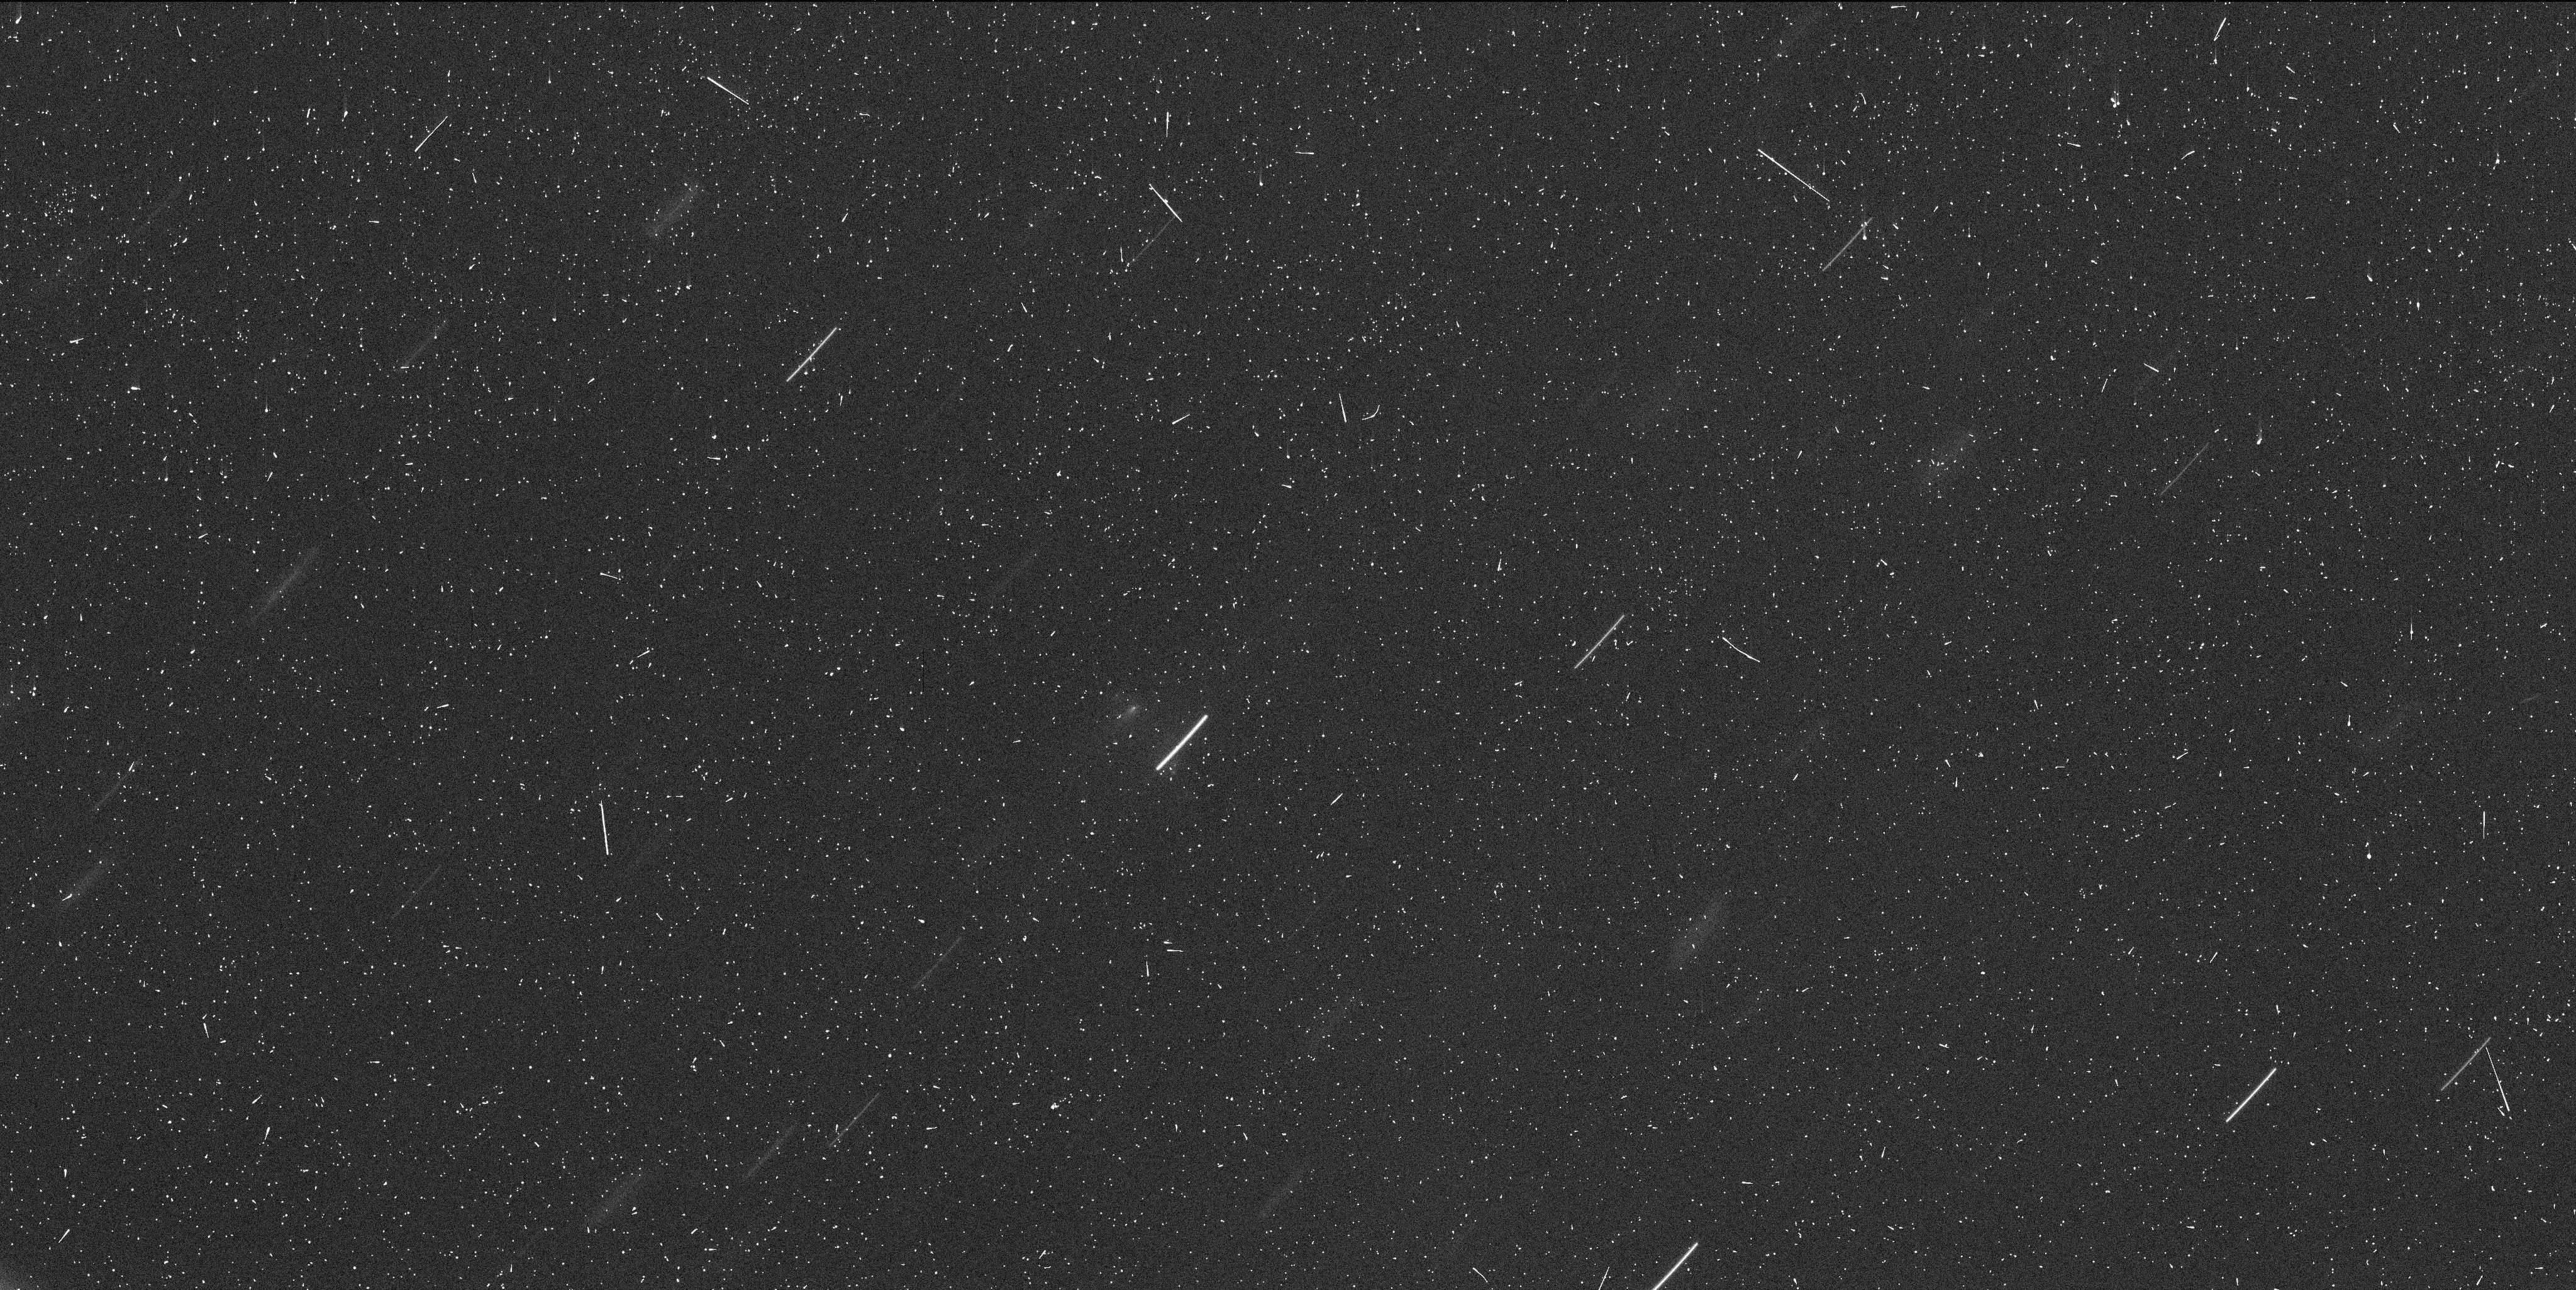
Target: P2013R3-EPOCH5. Instrument: WFC3/UVIS. Filter: F350LP. Exposure: 6 min. Observation ID: icgi05tmq

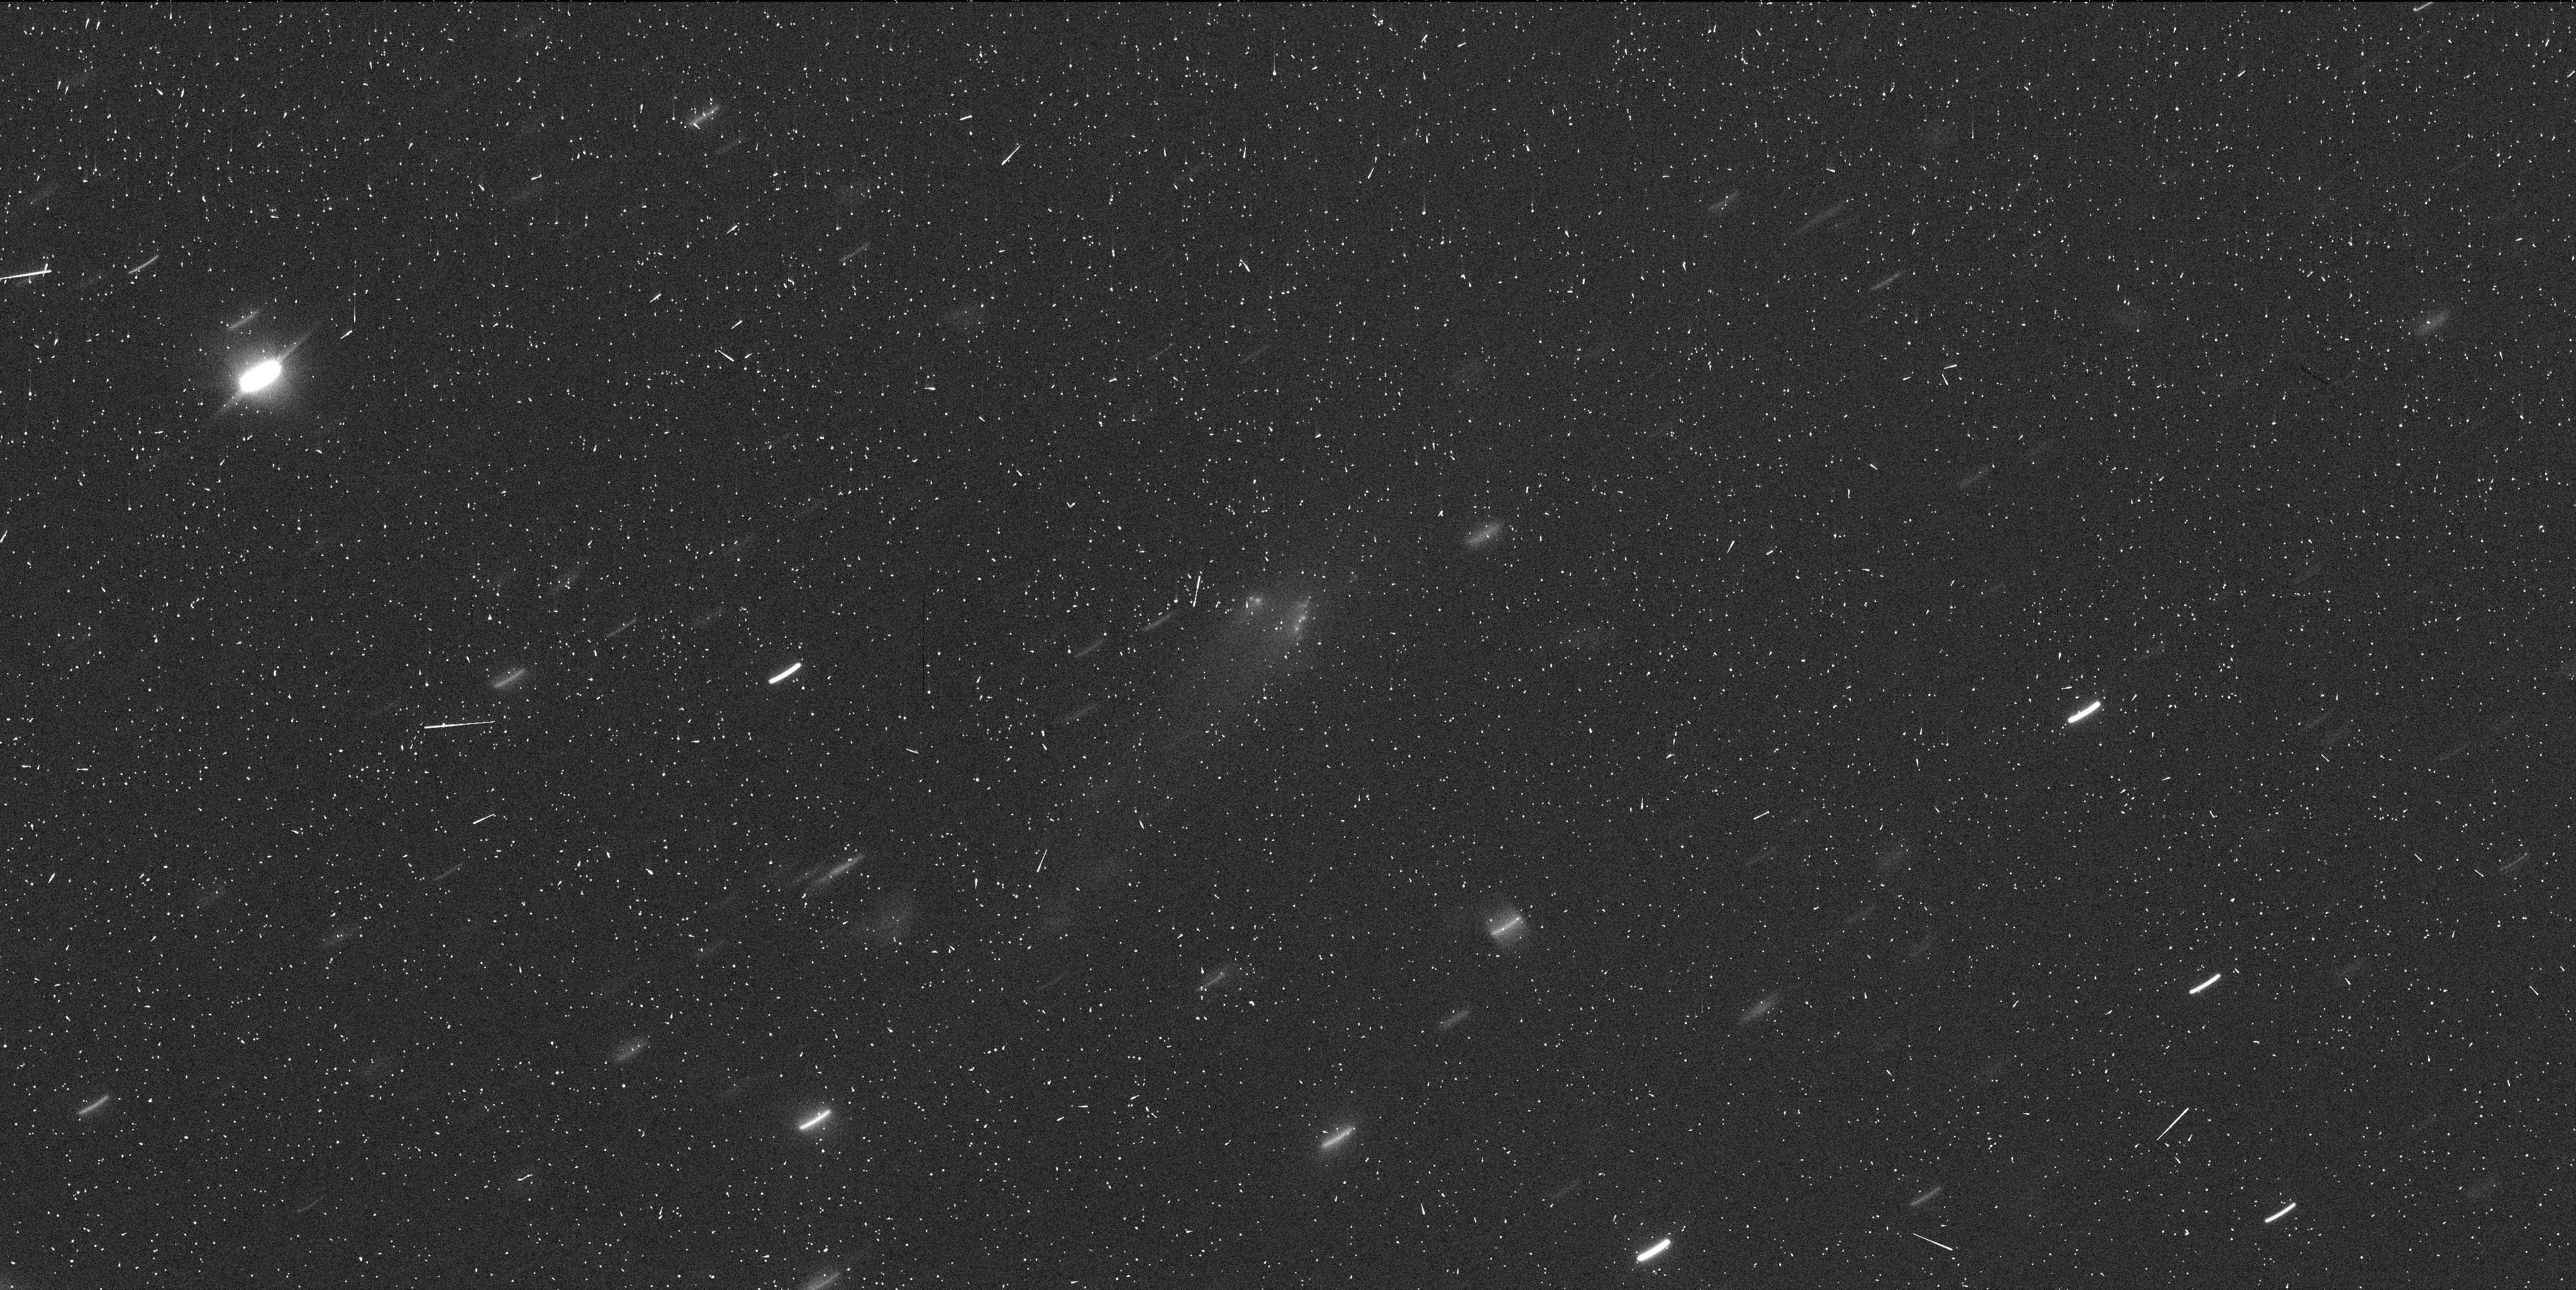
Target: P2013R3-EPOCH3. Instrument: WFC3/UVIS. Filter: F350LP. Exposure: 6 min. Observation ID: icgi03z1q

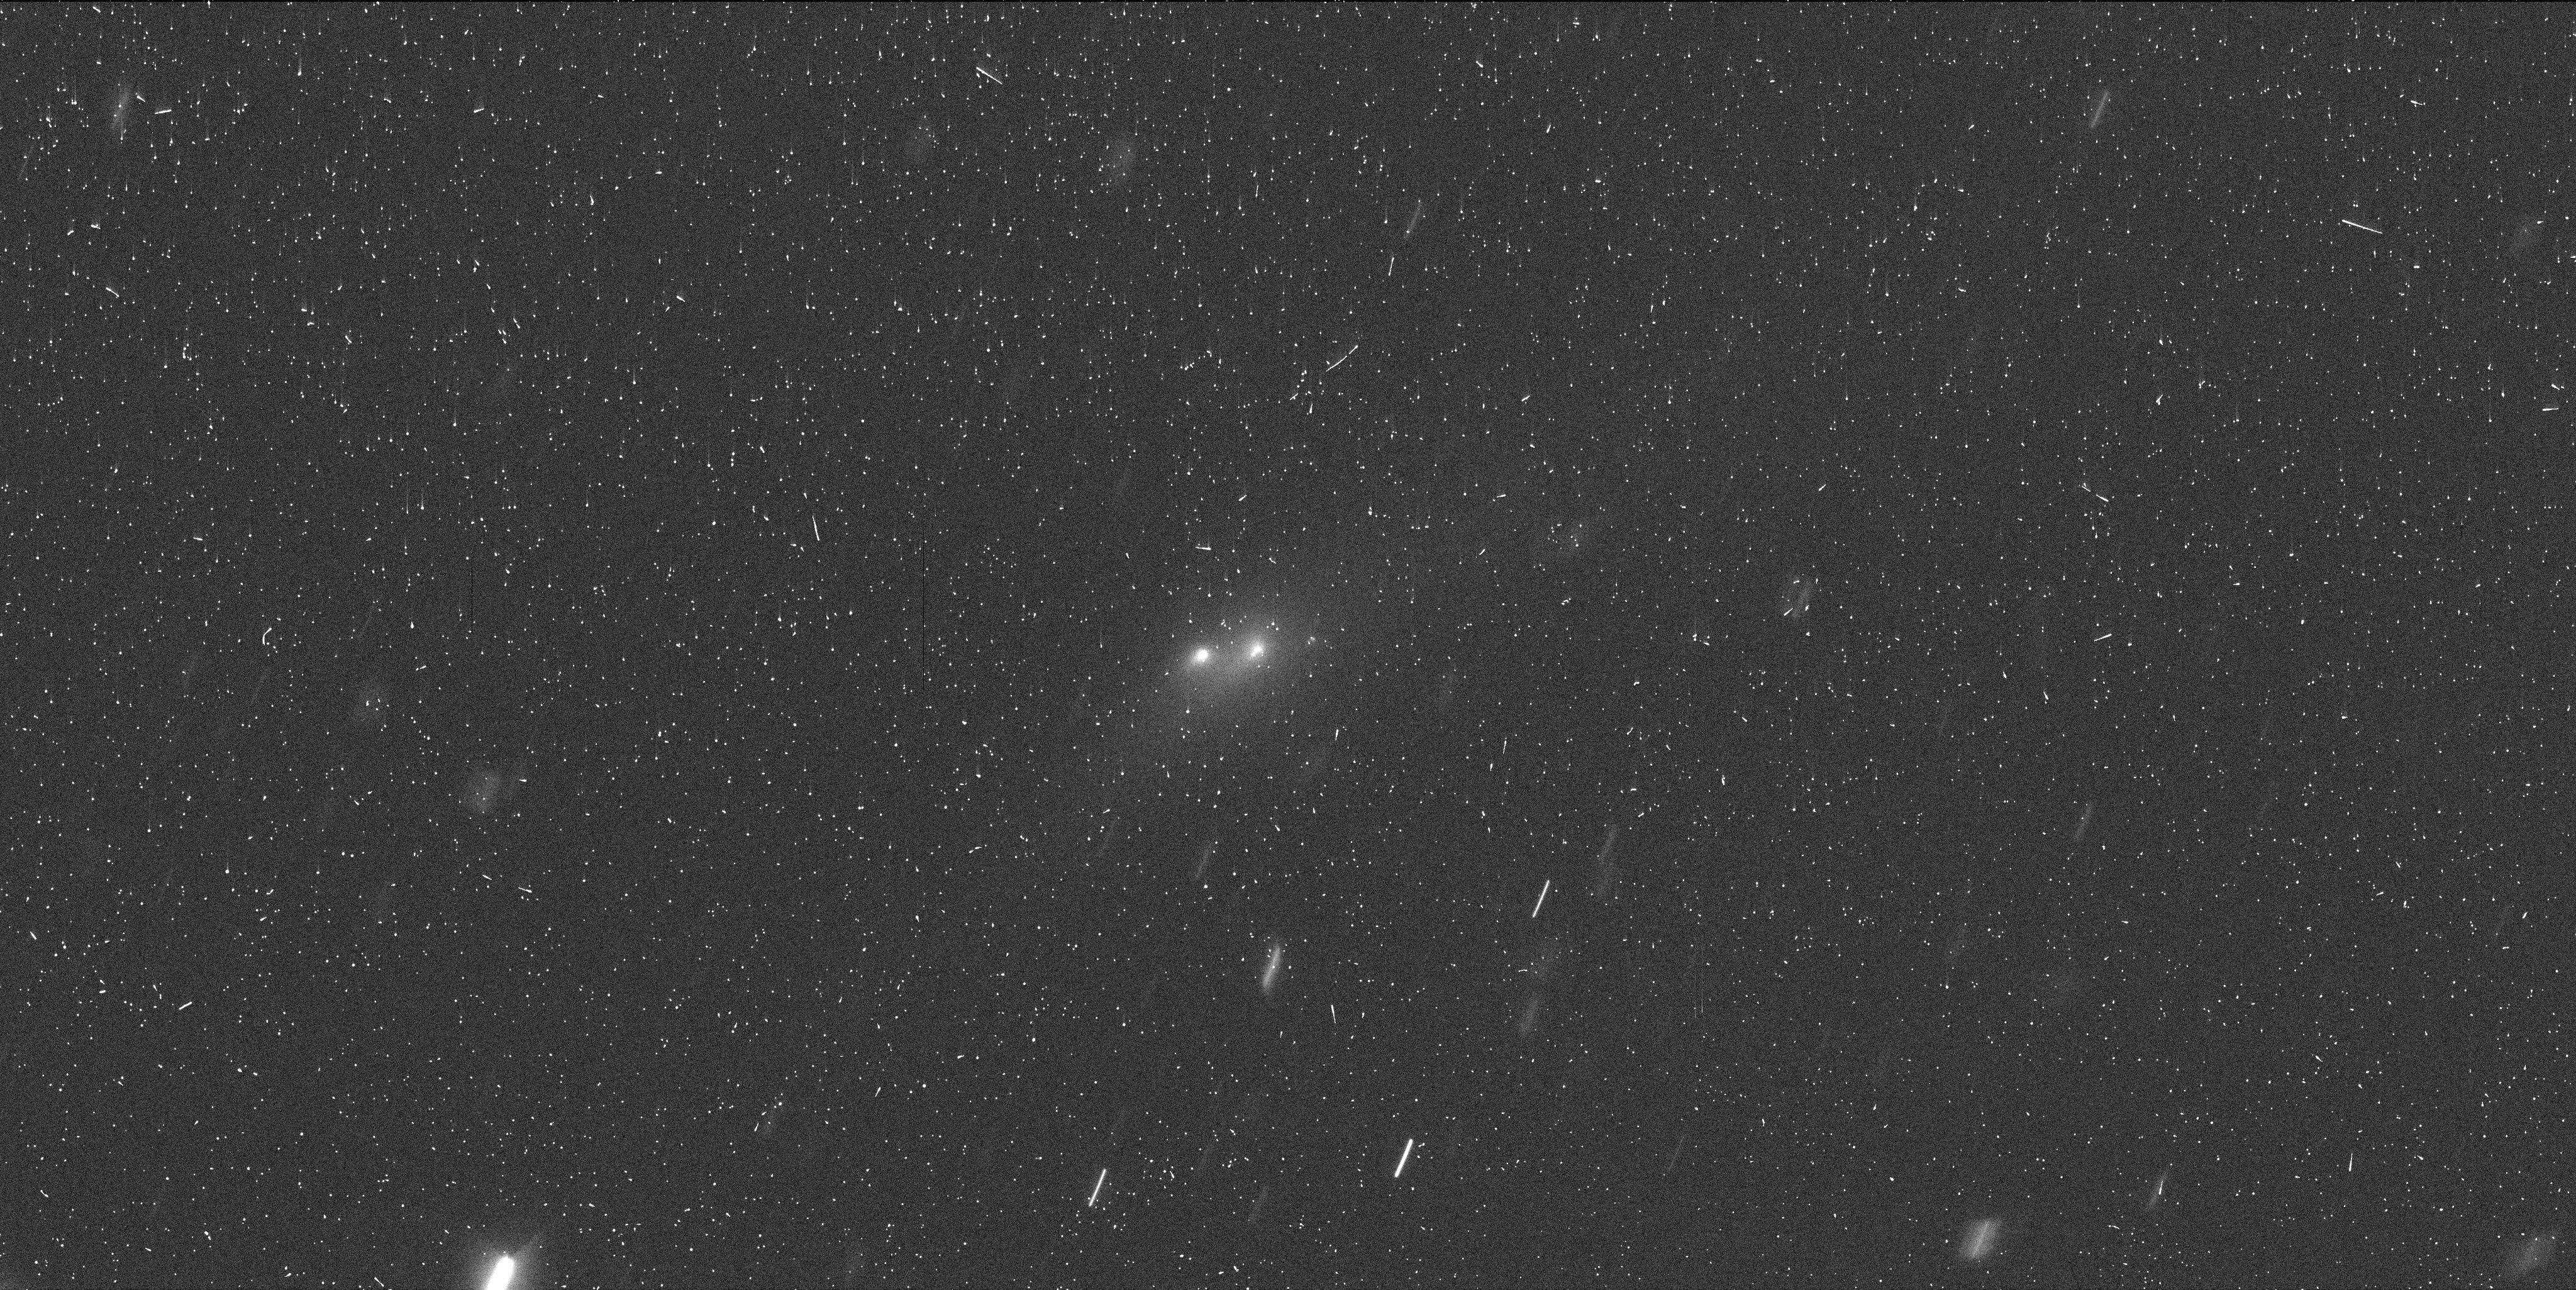
Target: P2013R3-EPOCH1. Instrument: WFC3/UVIS. Filter: F350LP. Exposure: 4 min. Observation ID: icgi01kiq

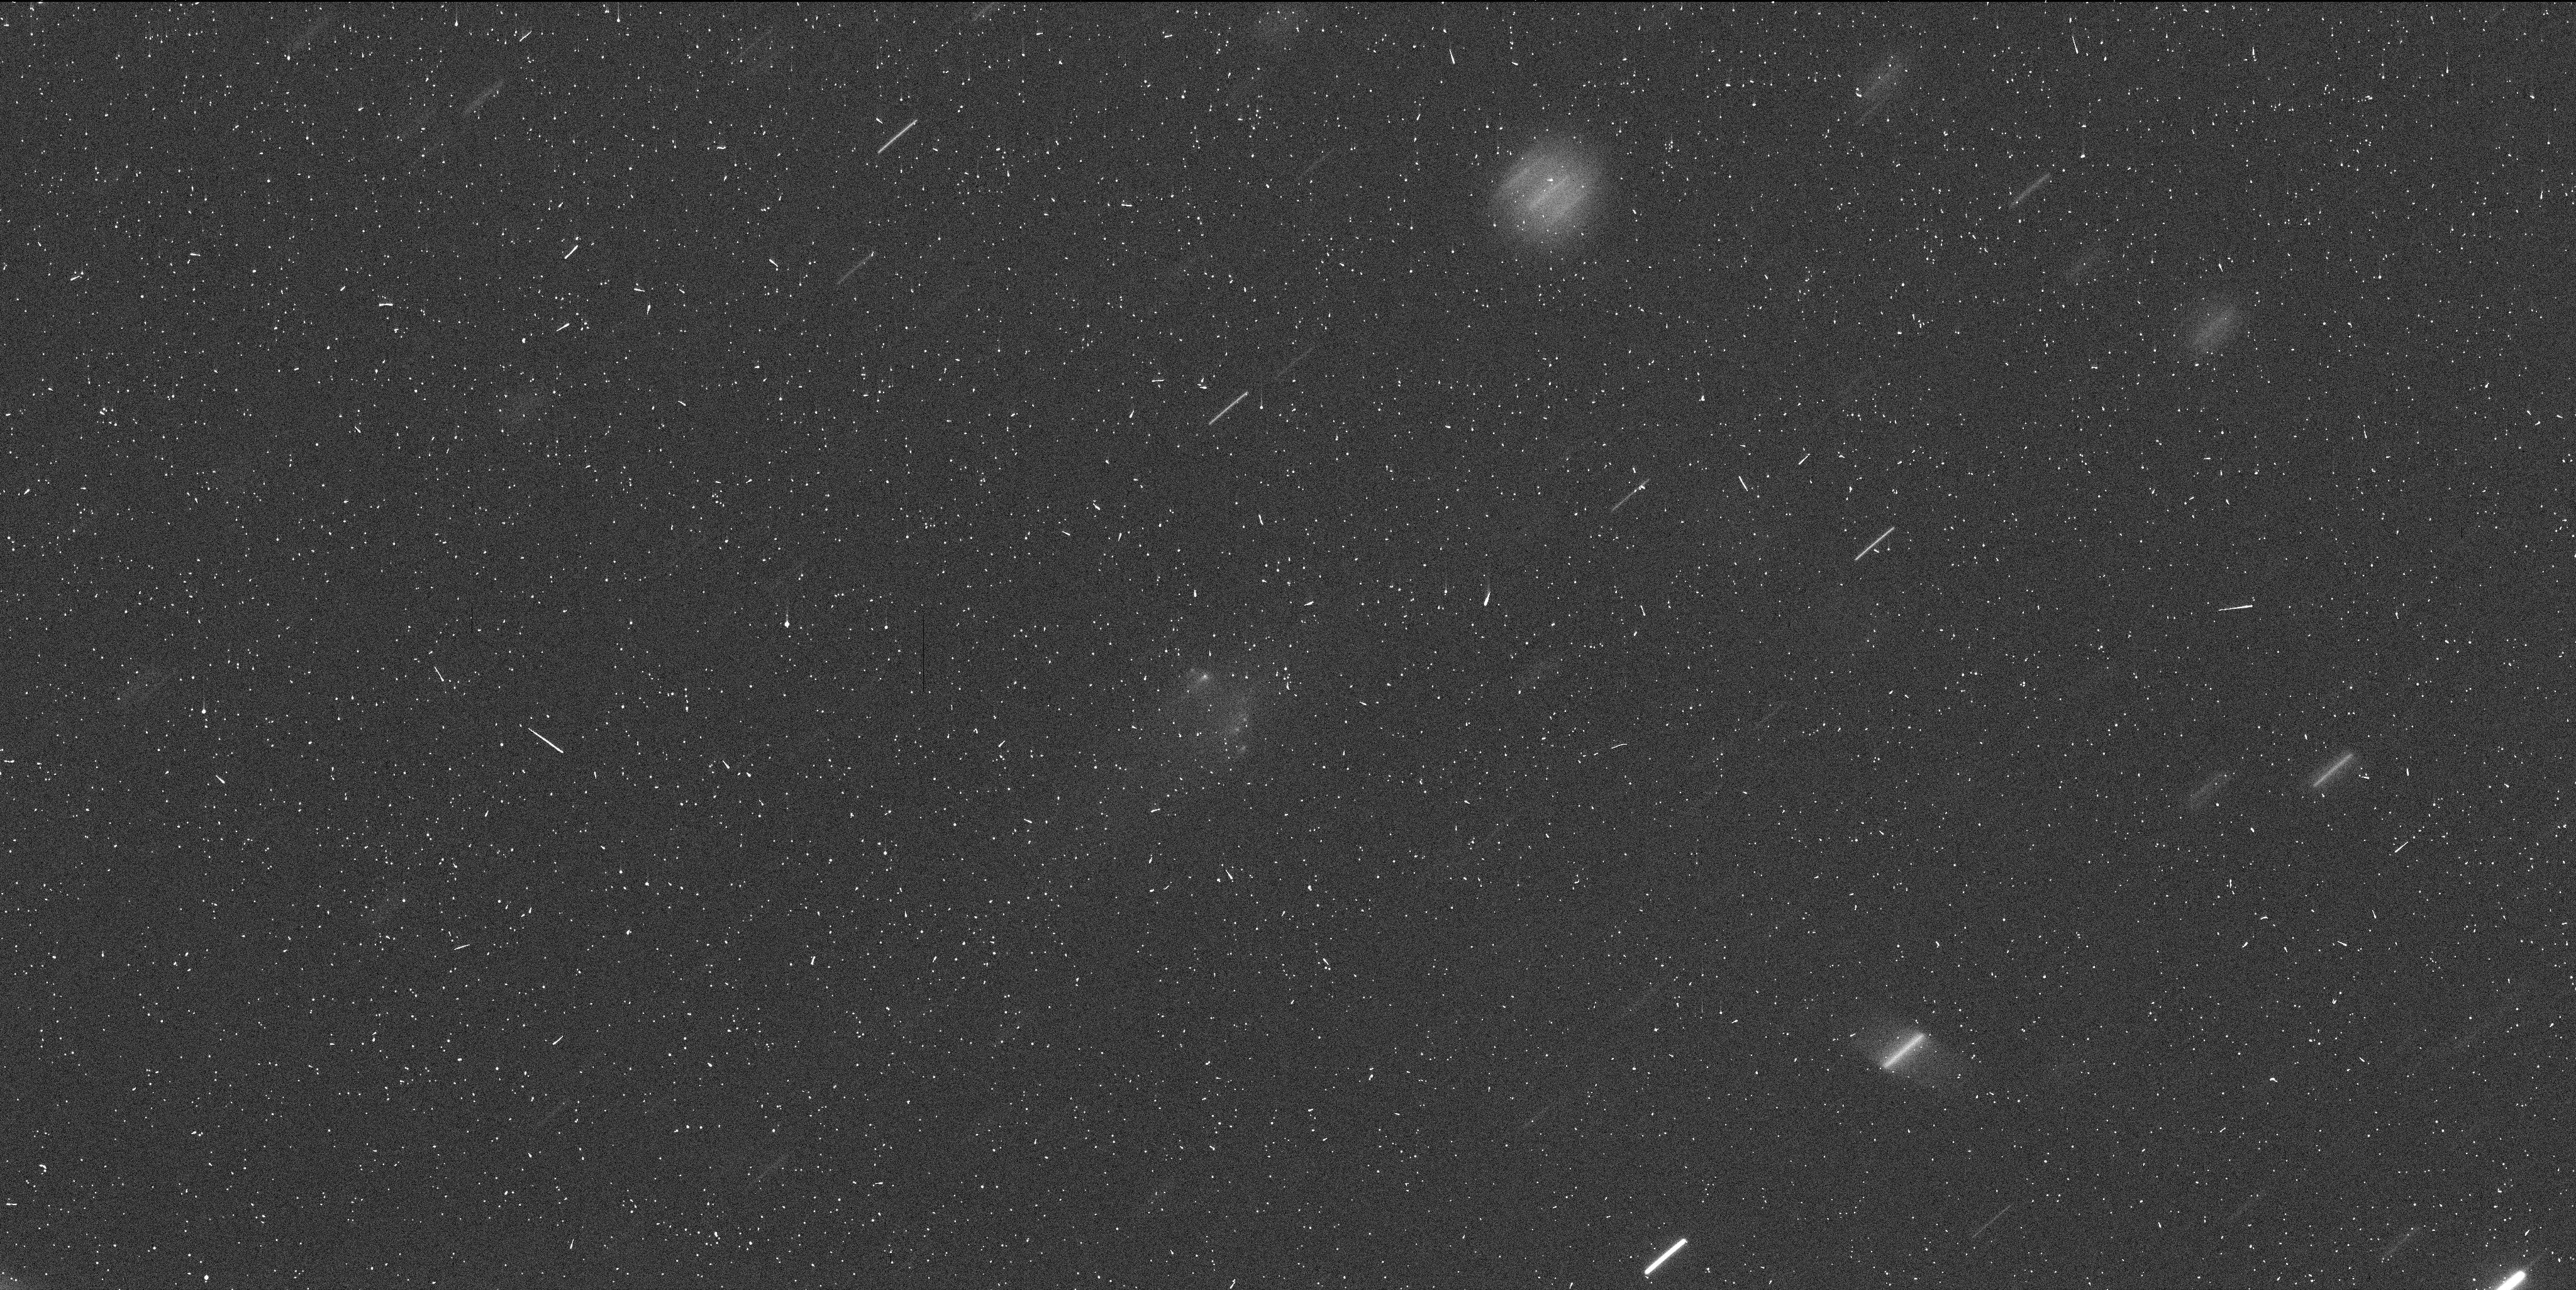
Target: P2013R3-EPOCH4. Instrument: WFC3/UVIS. Filter: F350LP. Exposure: 6 min. Observation ID: icgi04gjq

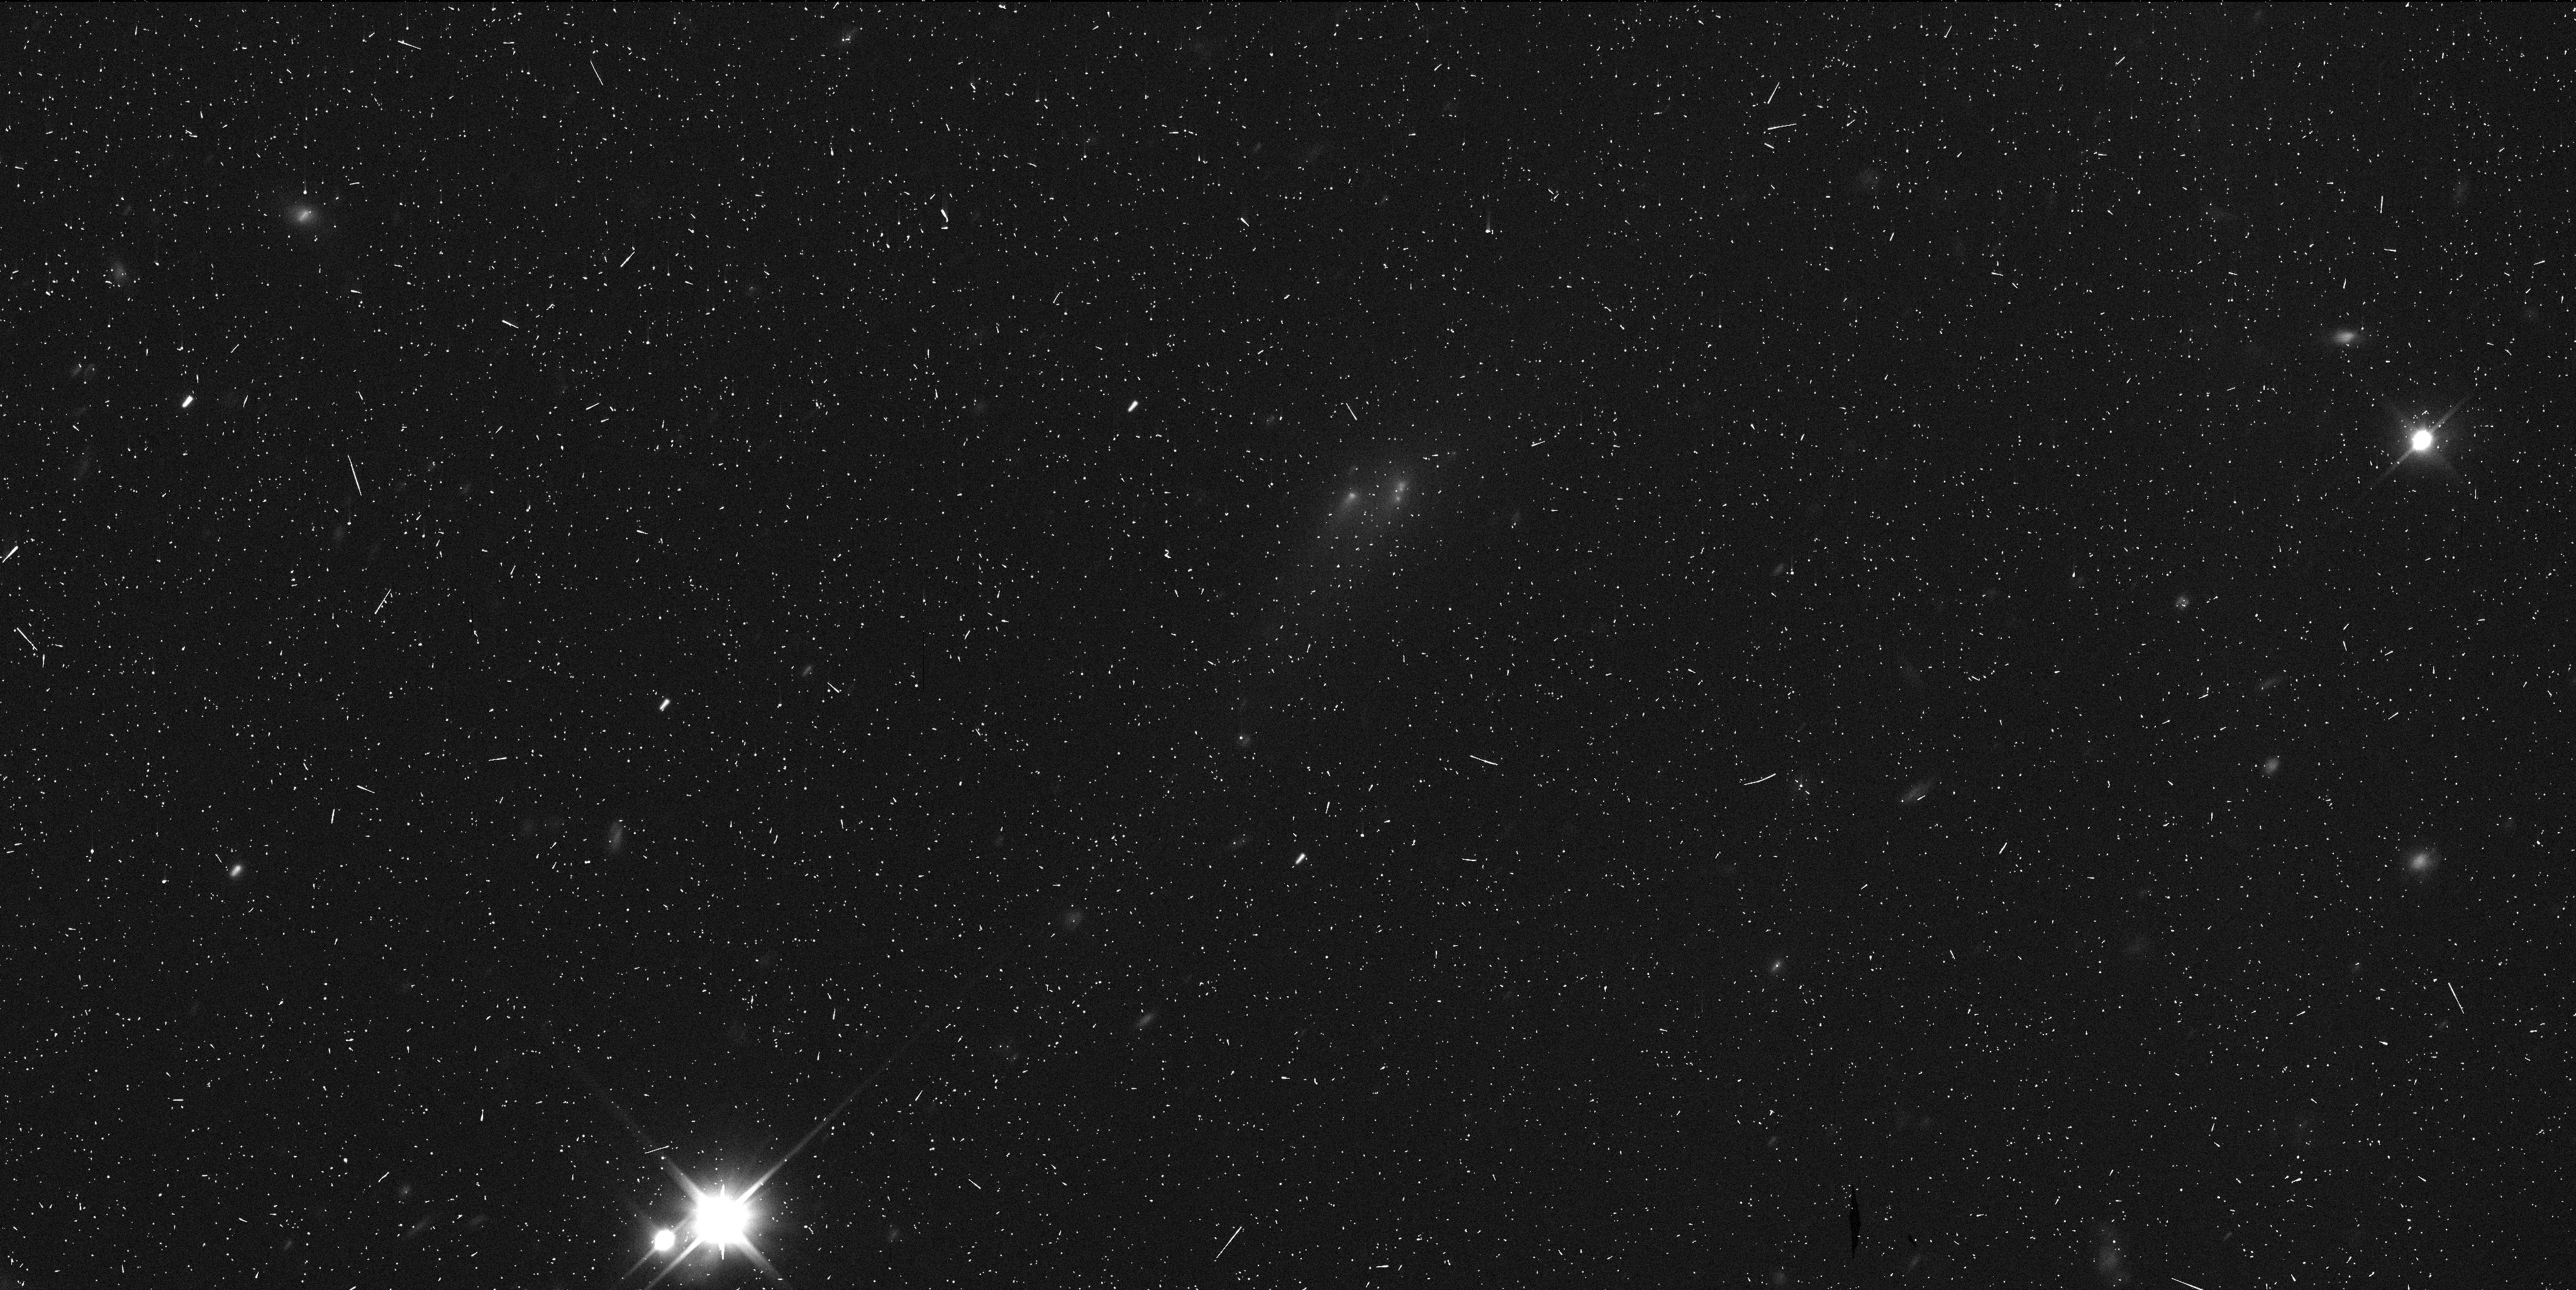
Target: P2013R3-EPOCH2. Instrument: WFC3/UVIS. Filter: F350LP. Exposure: 6 min. Observation ID: icgi02yrq

Hubble Investigation of the First Known, Multi-Fragment Main Belt Comet: P/2013 R3 (PI: Jewitt, David)

Comet-like object P/2013 R3, announced on 2013 Sept 27, is the latest of the newly discovered class of active asteroids (equivalently main-belt comets, MBCs). Observations with the Keck 10-m telescope on Oct 01 and 02 reveal that P/2013 R3 is a multiple object, with three co-moving components resolved at 1.0 arcsec resolution. Multiplicity has never before been seen in the MBCs and offers the opportunity to study internal dynamics in detail. We request five orbits of DD time to explore P/2013 R3 at resolutions and sensitivities only possible with Hubble, to search for fainter fragments and to determine the dynamics of the components. P/2013 R3 is a leading candidate for a body breaking up under rotational stresses (presumably induced by YORP radiation forces), and Hubble data will test this hypothesis by pin-pointing the dates of ejection of the fragments, their speeds, and their directions. Our Hubble MBC program has been remarkably successful in probing the activation triggers for this new class of objects, and our proposed program on P/2013 R3 will provide the first opportunity to track fragments associated with the activation event.